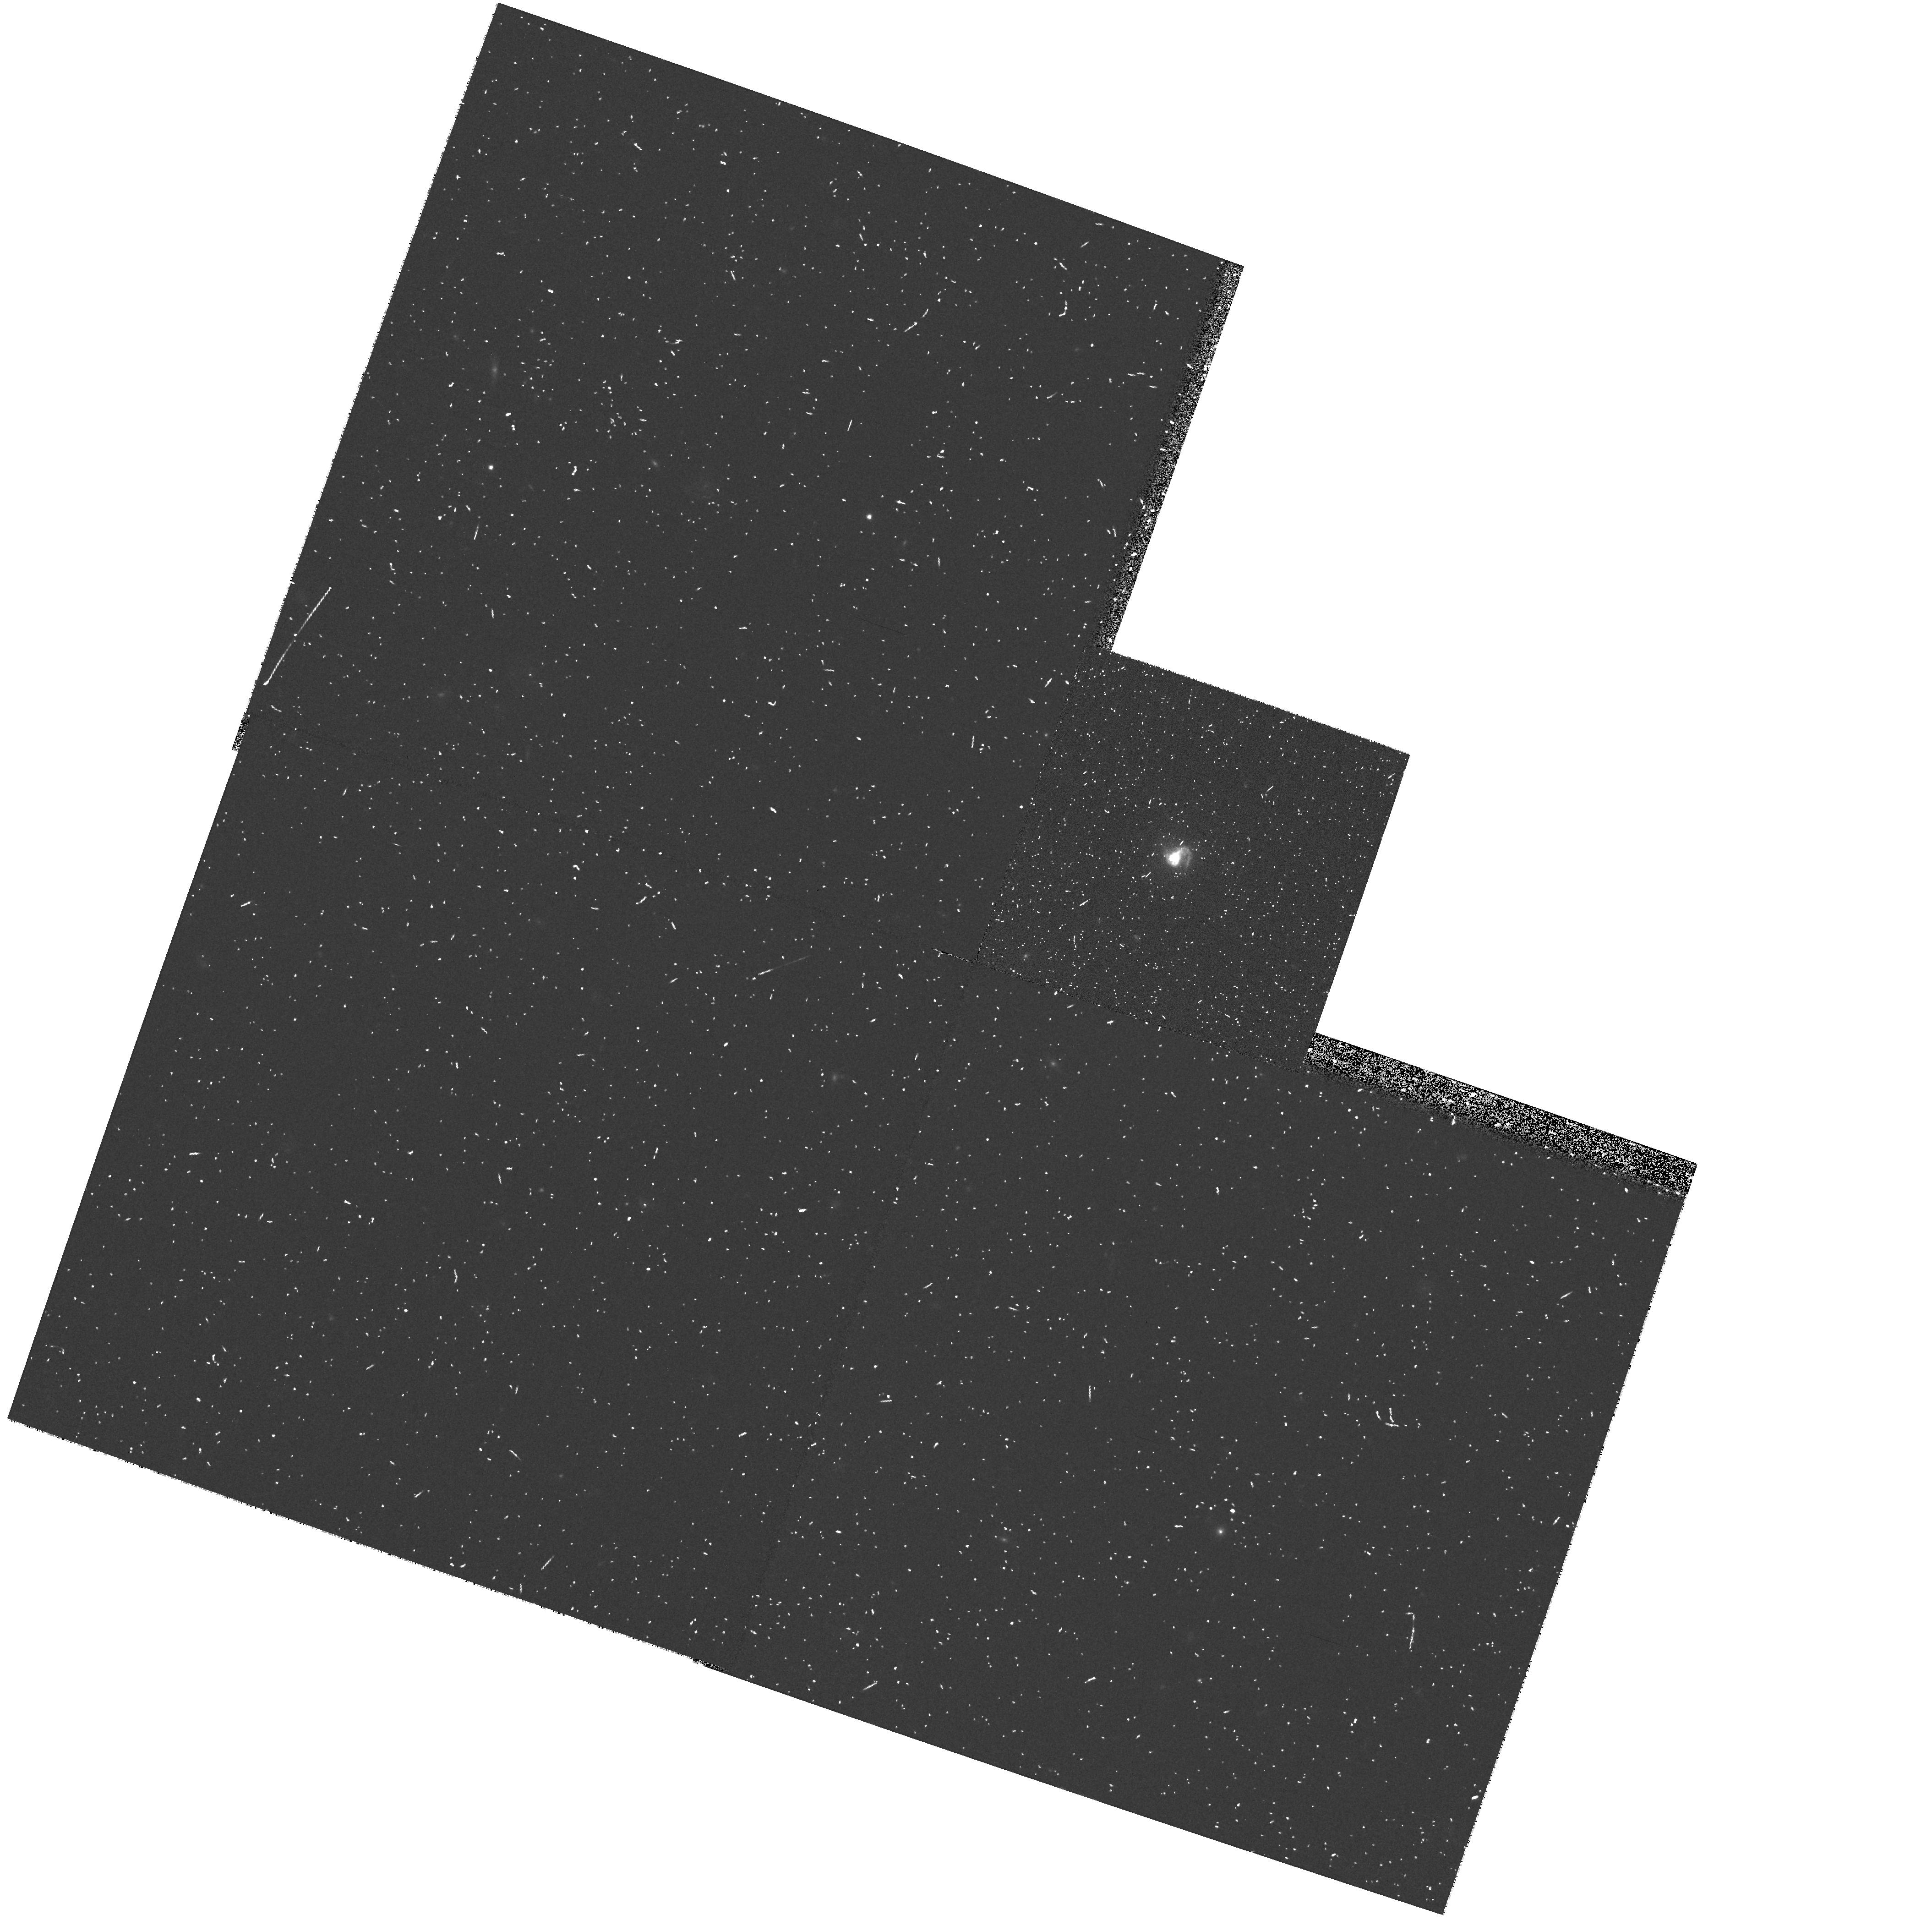
Target: POX186
Instrument: WFPC2/PC
Filter: F555W
Exposure: 10 min
Observation ID: hst_8333_01_wfpc2_pc_f555w_u5gb01

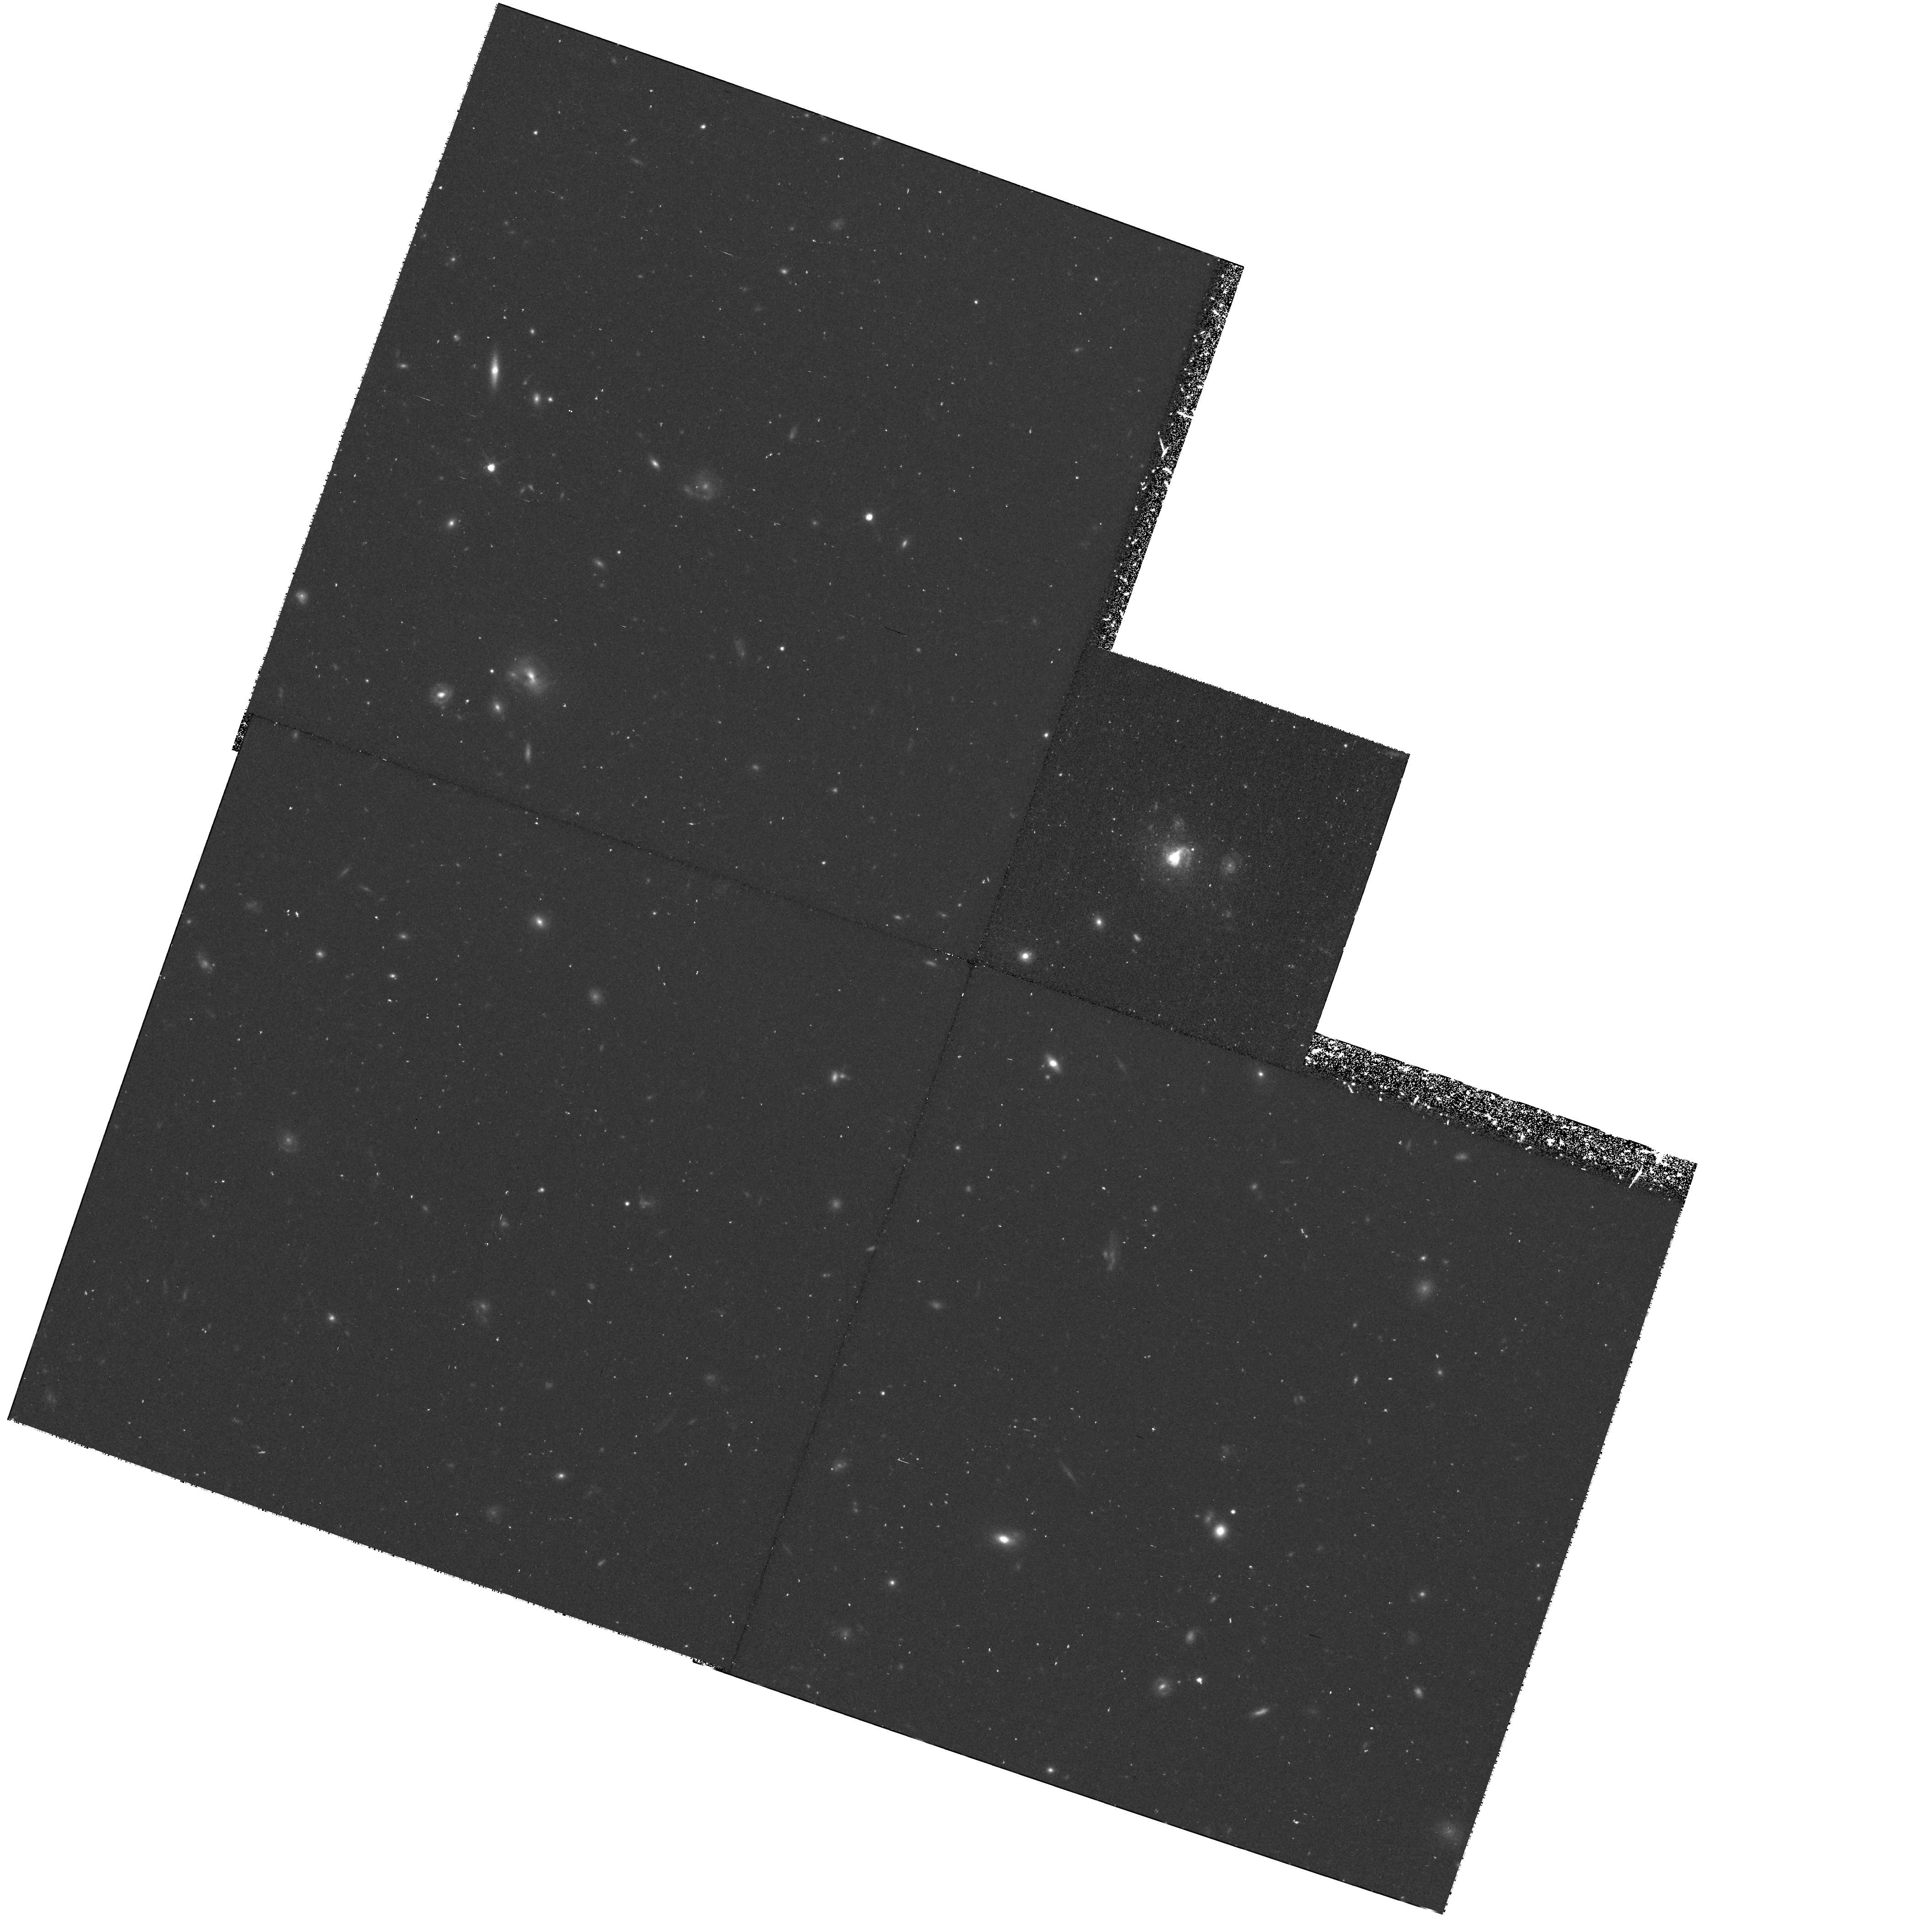
Target: POX186
Instrument: WFPC2/PC
Filter: F814W
Exposure: 1.5 h
Observation ID: hst_8333_01_wfpc2_pc_f814w_u5gb01

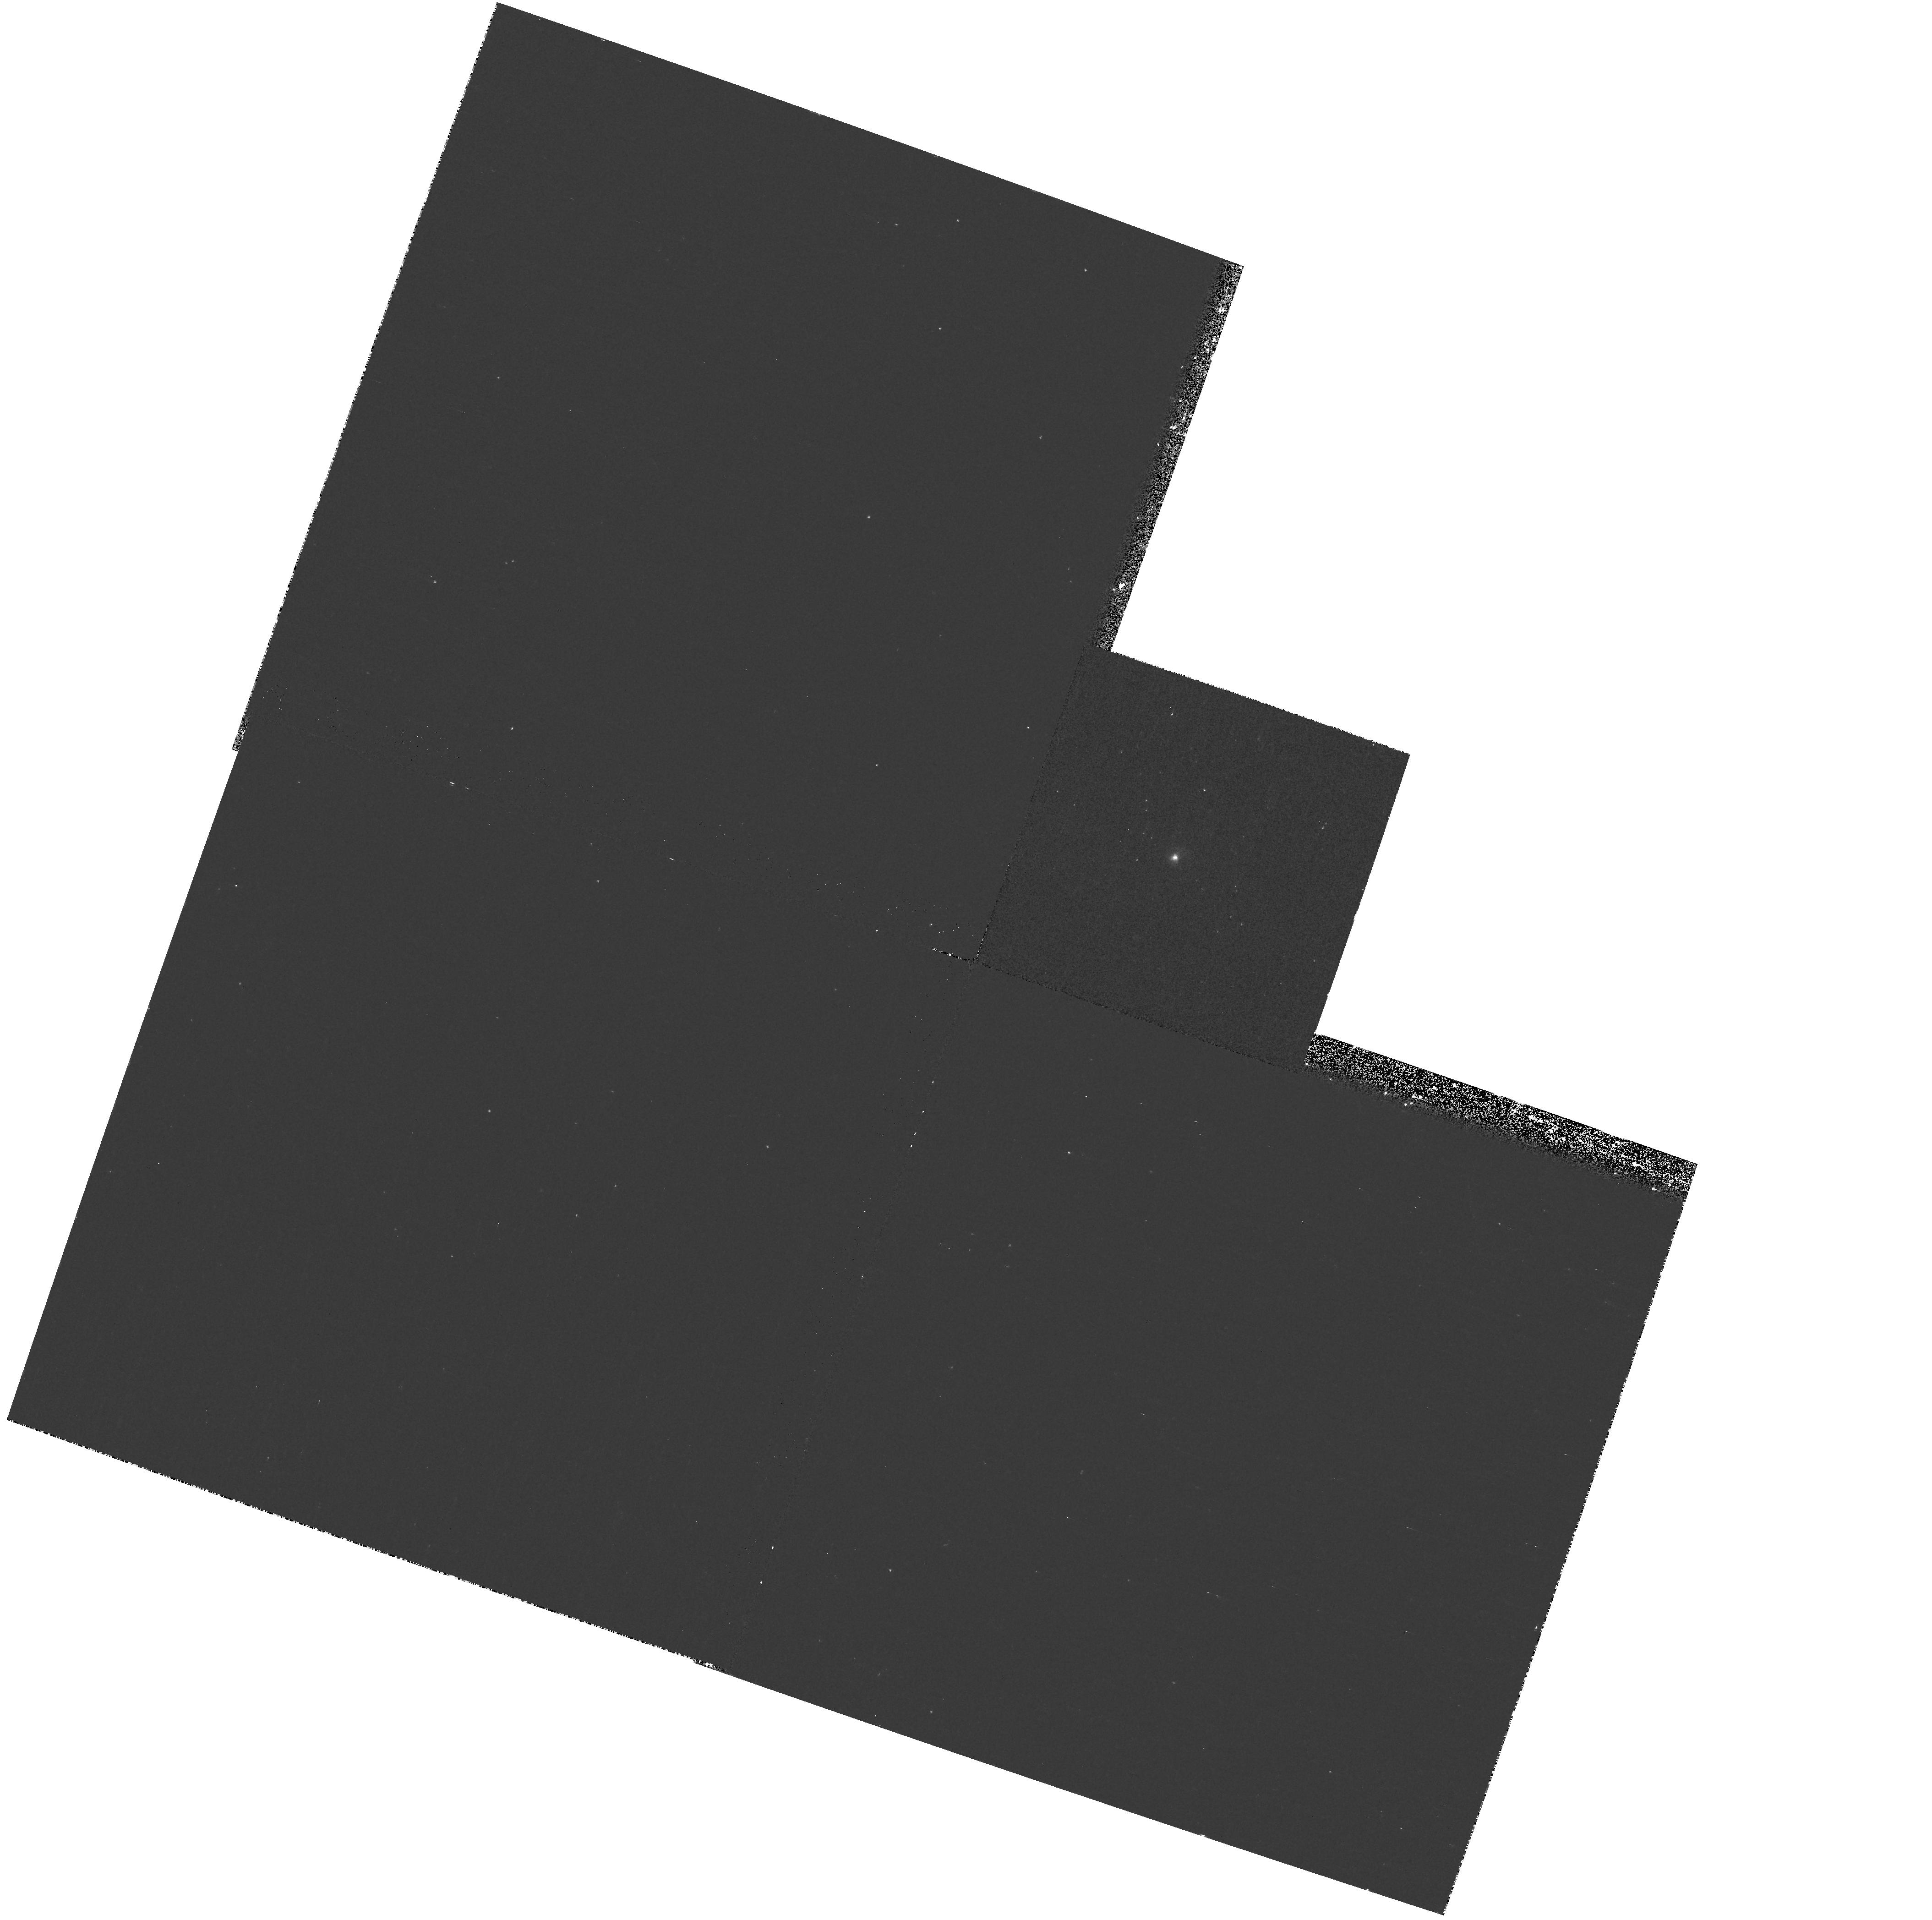
Target: POX186
Instrument: WFPC2/PC
Filter: F336W
Exposure: 23 min
Observation ID: hst_8333_01_wfpc2_pc_f336w_u5gb01

Pox 186: A Nearby Protogalaxy? (PI: Corbin, Michael)

Blue Compact Dwarf Galaxies (BCDGs) typically consist of clusters of early-type stars embedded in older, evolved stellar populations similar in size and shape to normal dwarf ellipticals. However, deep ground-based CCD images of one faint BCDG, Pox 186, reveal a very compact (~ 5" diameter) structure with no evidence of an underlying older population. Optical spectroscopy of this object also indicates that a large number of Wolf-Rayet stars are present, which implies that a burst of star formation must have occurred very recently (<=sssim 10^7 years ago). It has thus been suggested that Pox 186 is a protogalaxy, forming its very first generation of stars. Further investigation of this possibility requires the high angular resolution and ultraviolet spectral coverage that only HST can provide. Using WFPC2, we propose to image the galaxy in the U, V, and I bands, in order to better test for the presence of an underlying evolved population and to reveal any substructure in its star-forming regions. Using STIS, we will obtain low-resolution ultraviolet spectra of the galaxy for combination with ground-based spectra covering the optical through near infrared. This will allow us to determine its spectral energy distribution, metallicity, and dust content, which will in turn constrain its age and star formation history.